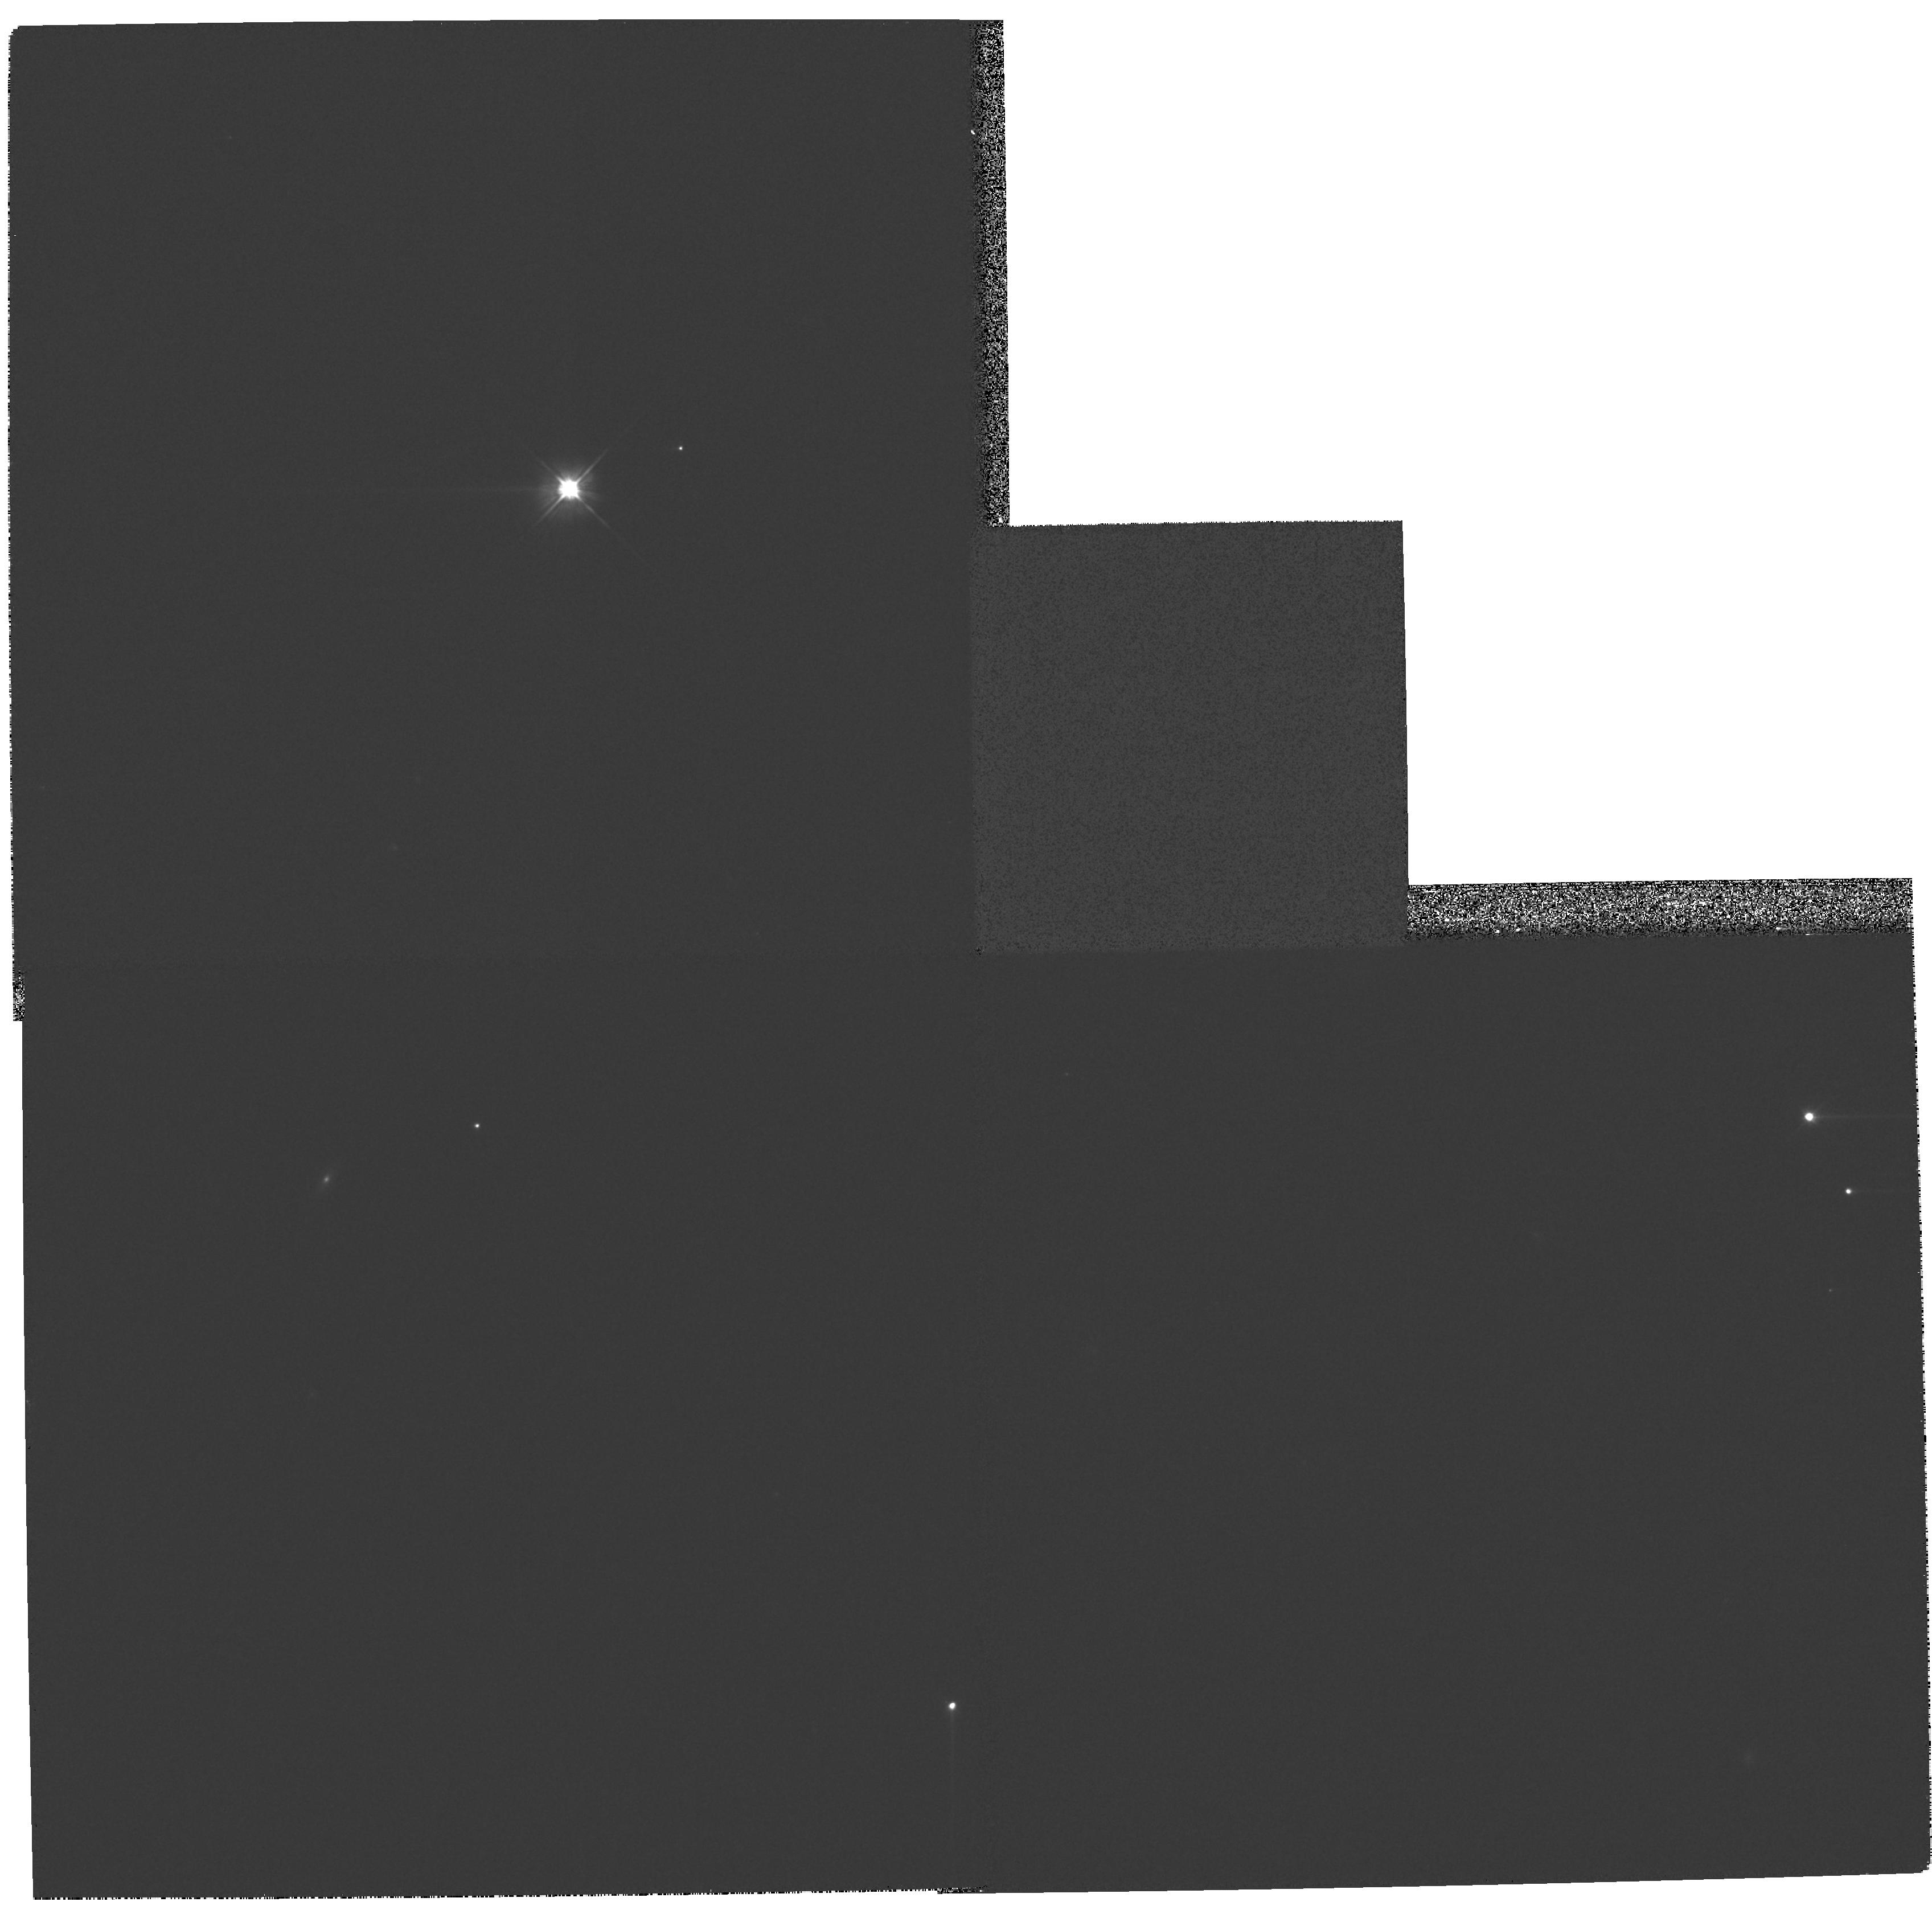
Target: GRW+70D5824
Instrument: WFPC2/PC
Filter: F606W
Exposure: 3 min
Observation ID: hst_11101_27_wfpc2_pc_f606w_ua1927

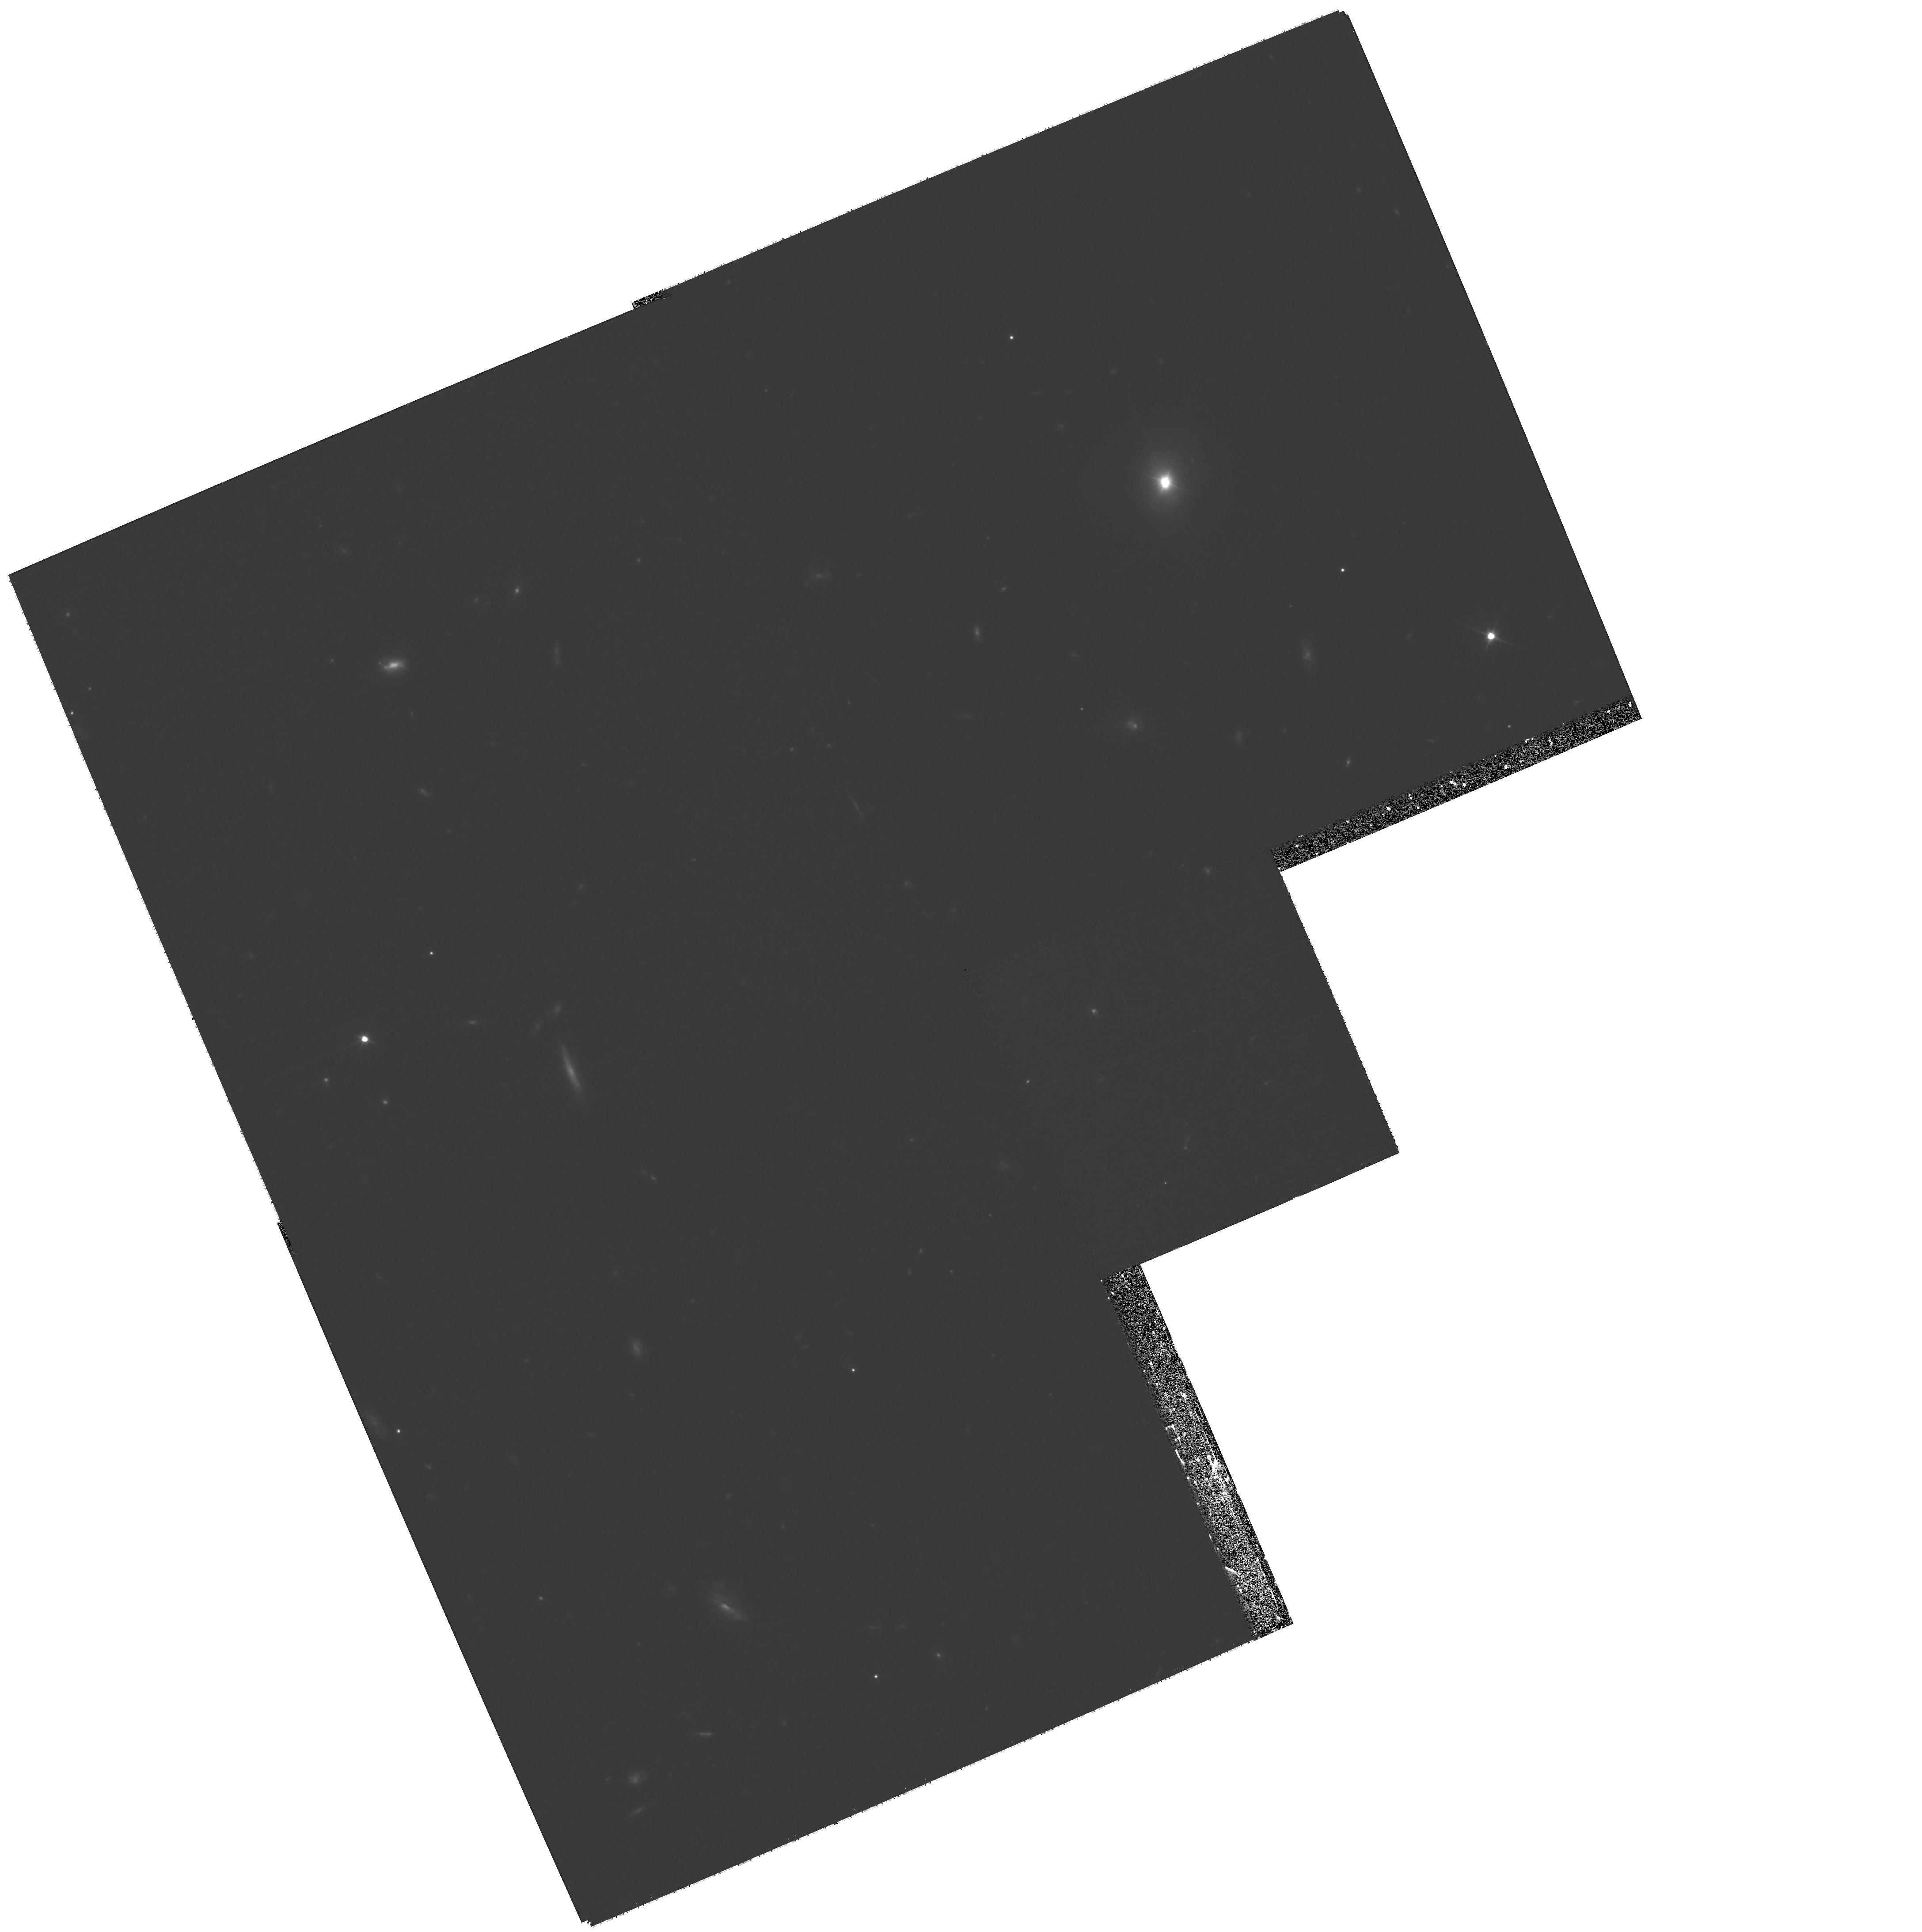
Target: PKS2355-082
Instrument: WFPC2/PC
Filter: F606W
Exposure: 1.6 h
Observation ID: hst_11101_25_wfpc2_pc_f606w_ua1925

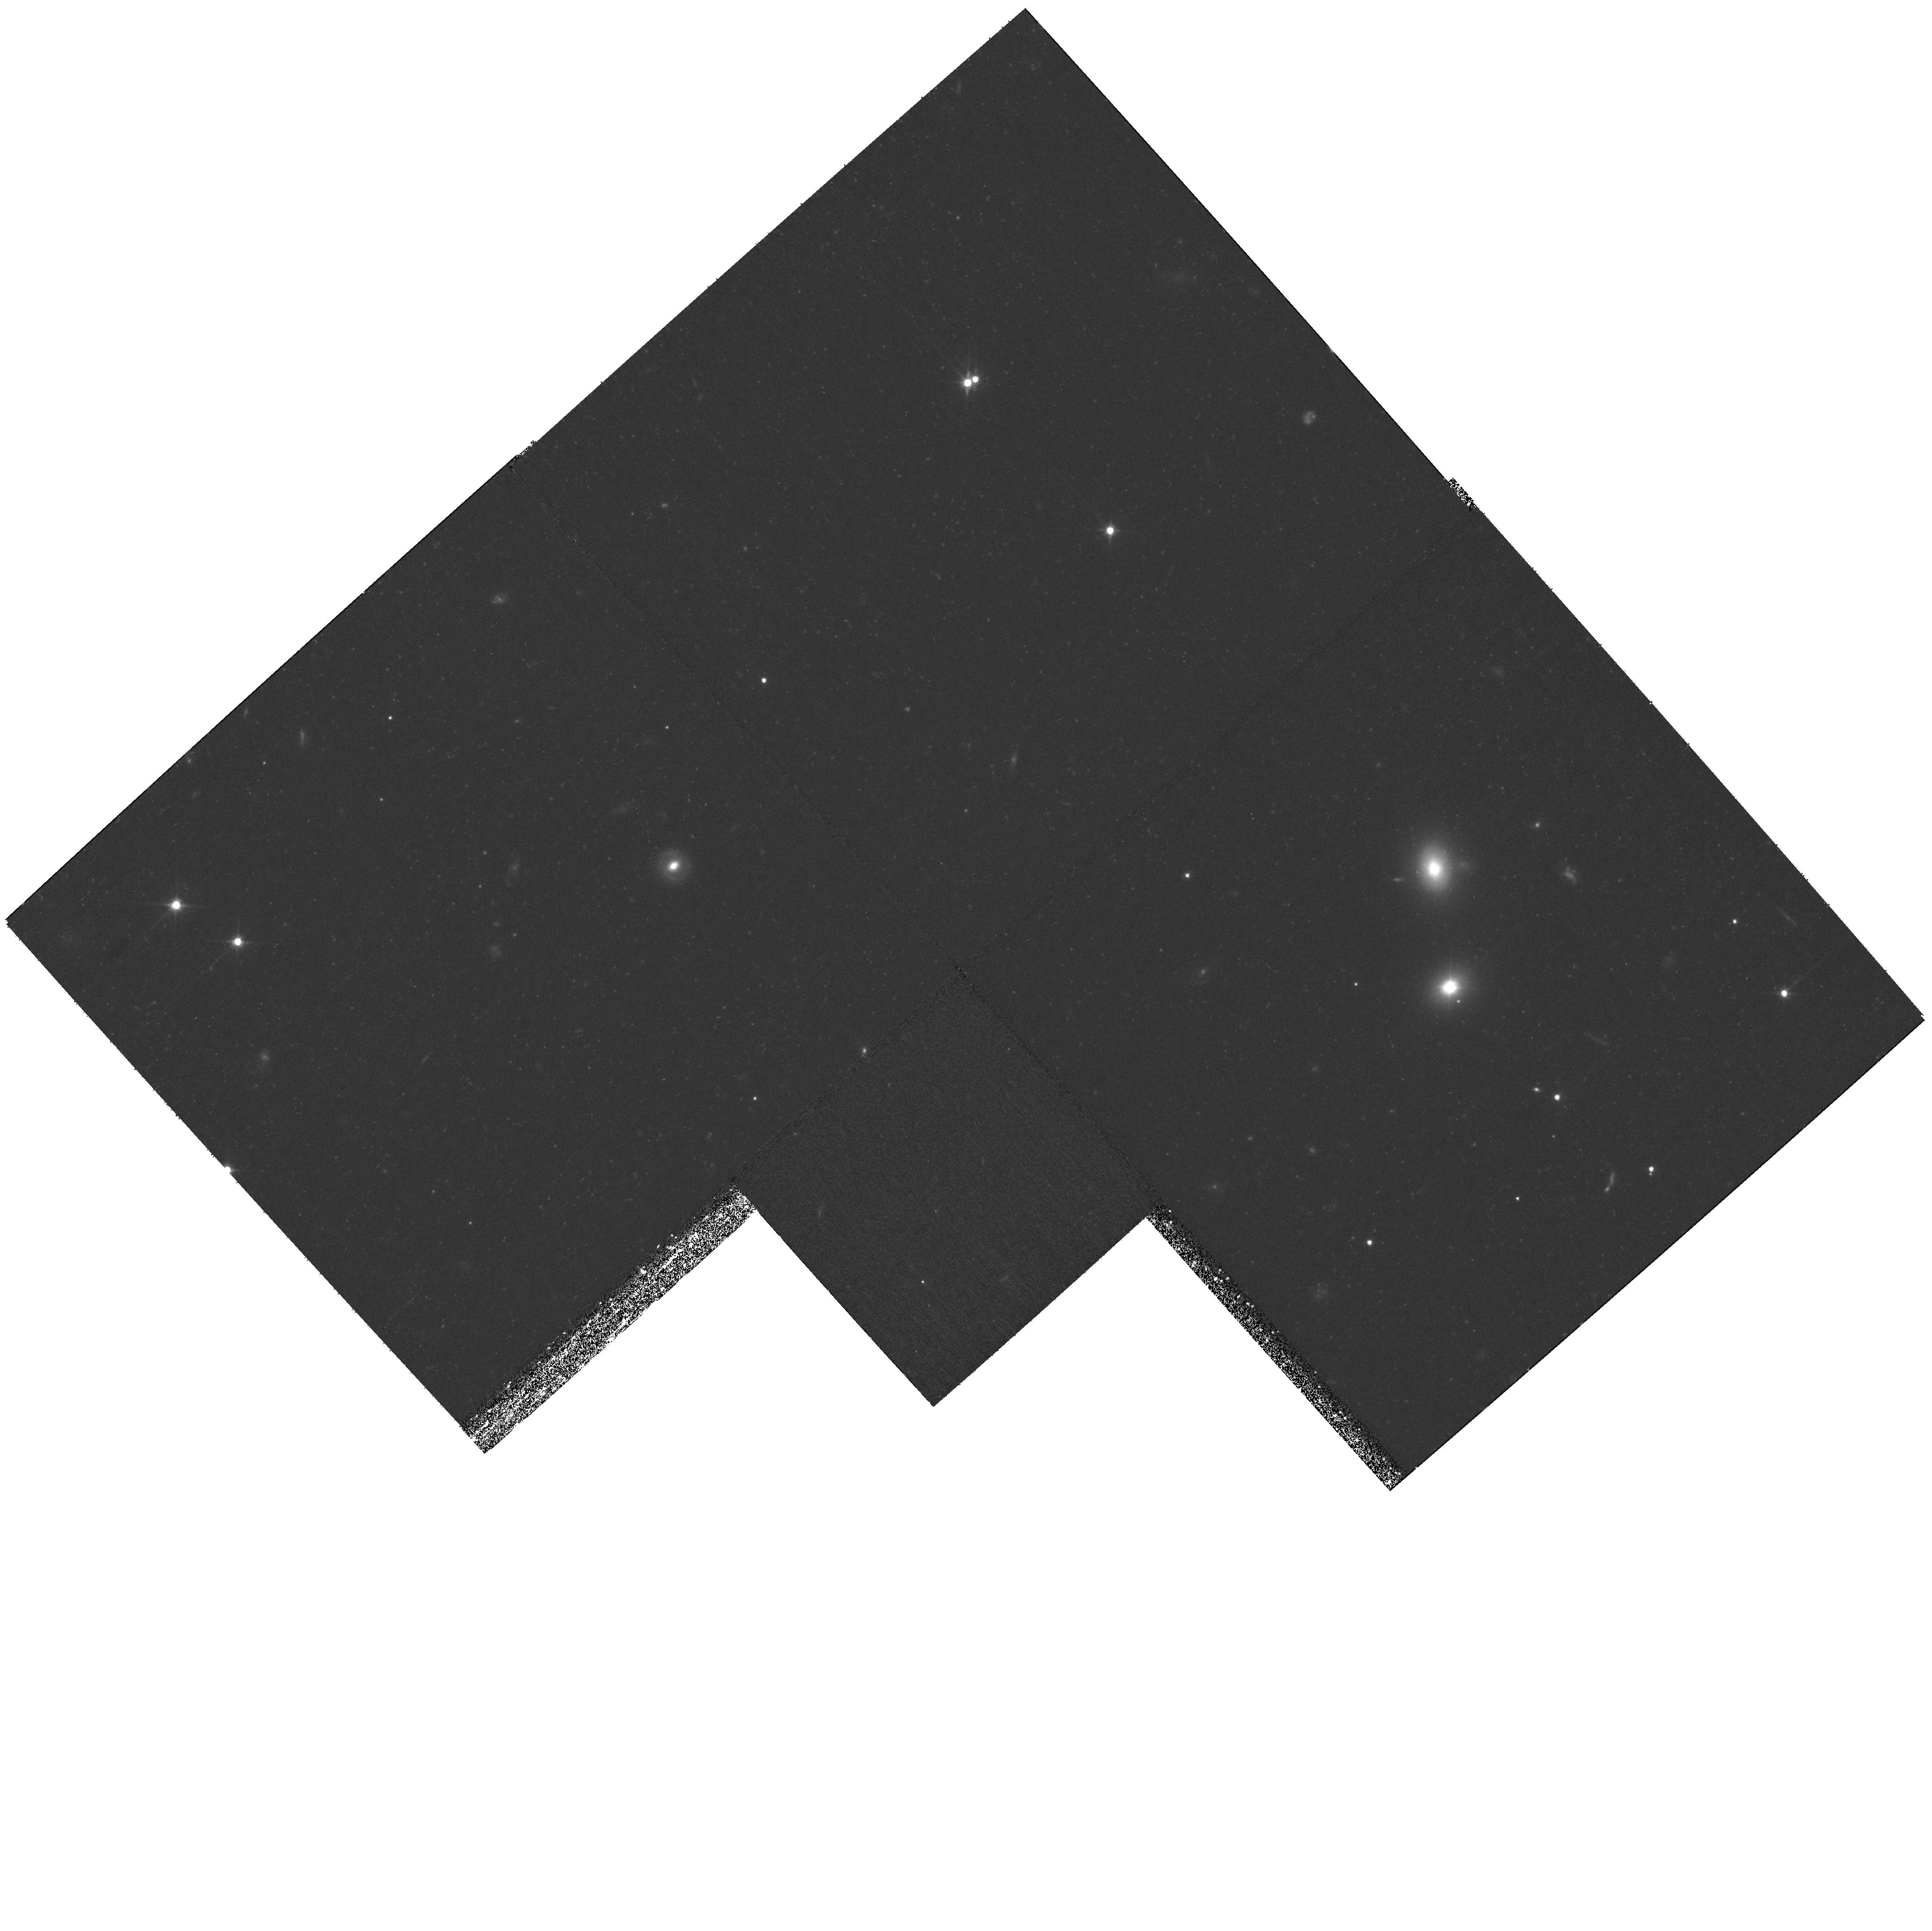
Target: Q2215-037
Instrument: WFPC2/PC
Filter: F606W
Exposure: 1 h
Observation ID: hst_11101_20_wfpc2_pc_f606w_ua1920

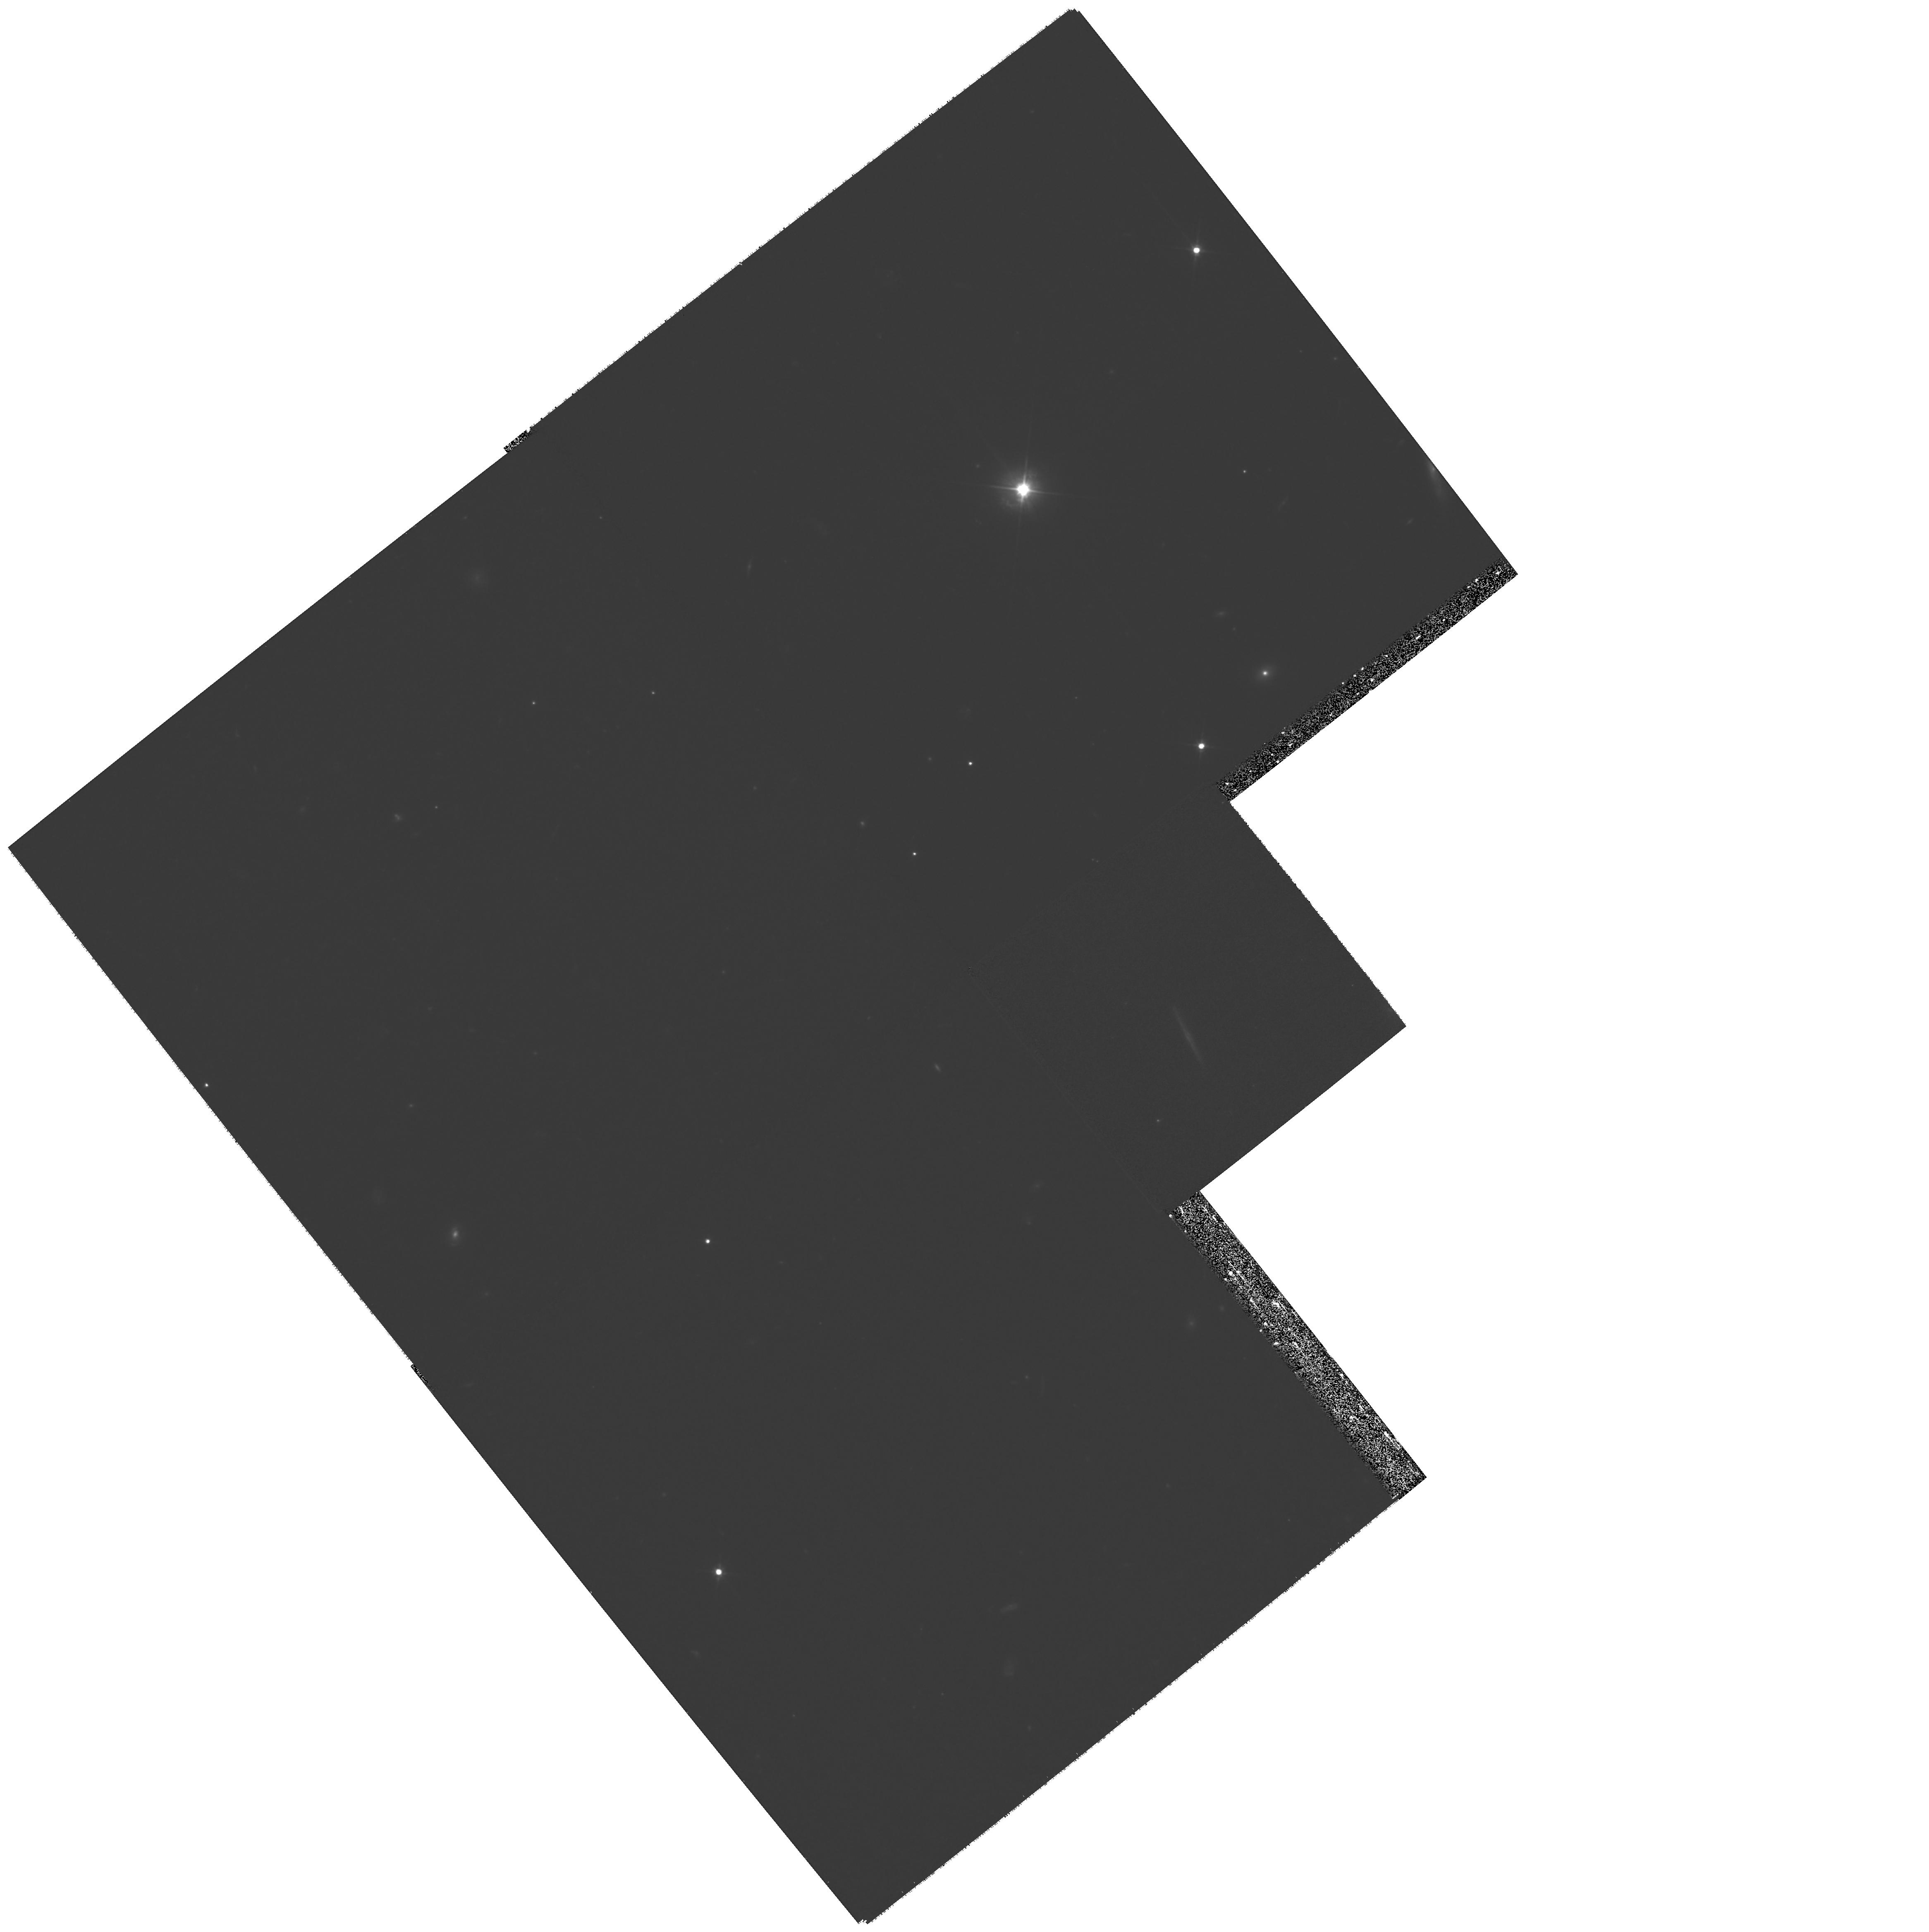
Target: PKS1004+13
Instrument: WFPC2/PC
Filter: F606W
Exposure: 1.3 h
Observation ID: hst_11101_07_wfpc2_pc_f606w_ua1907

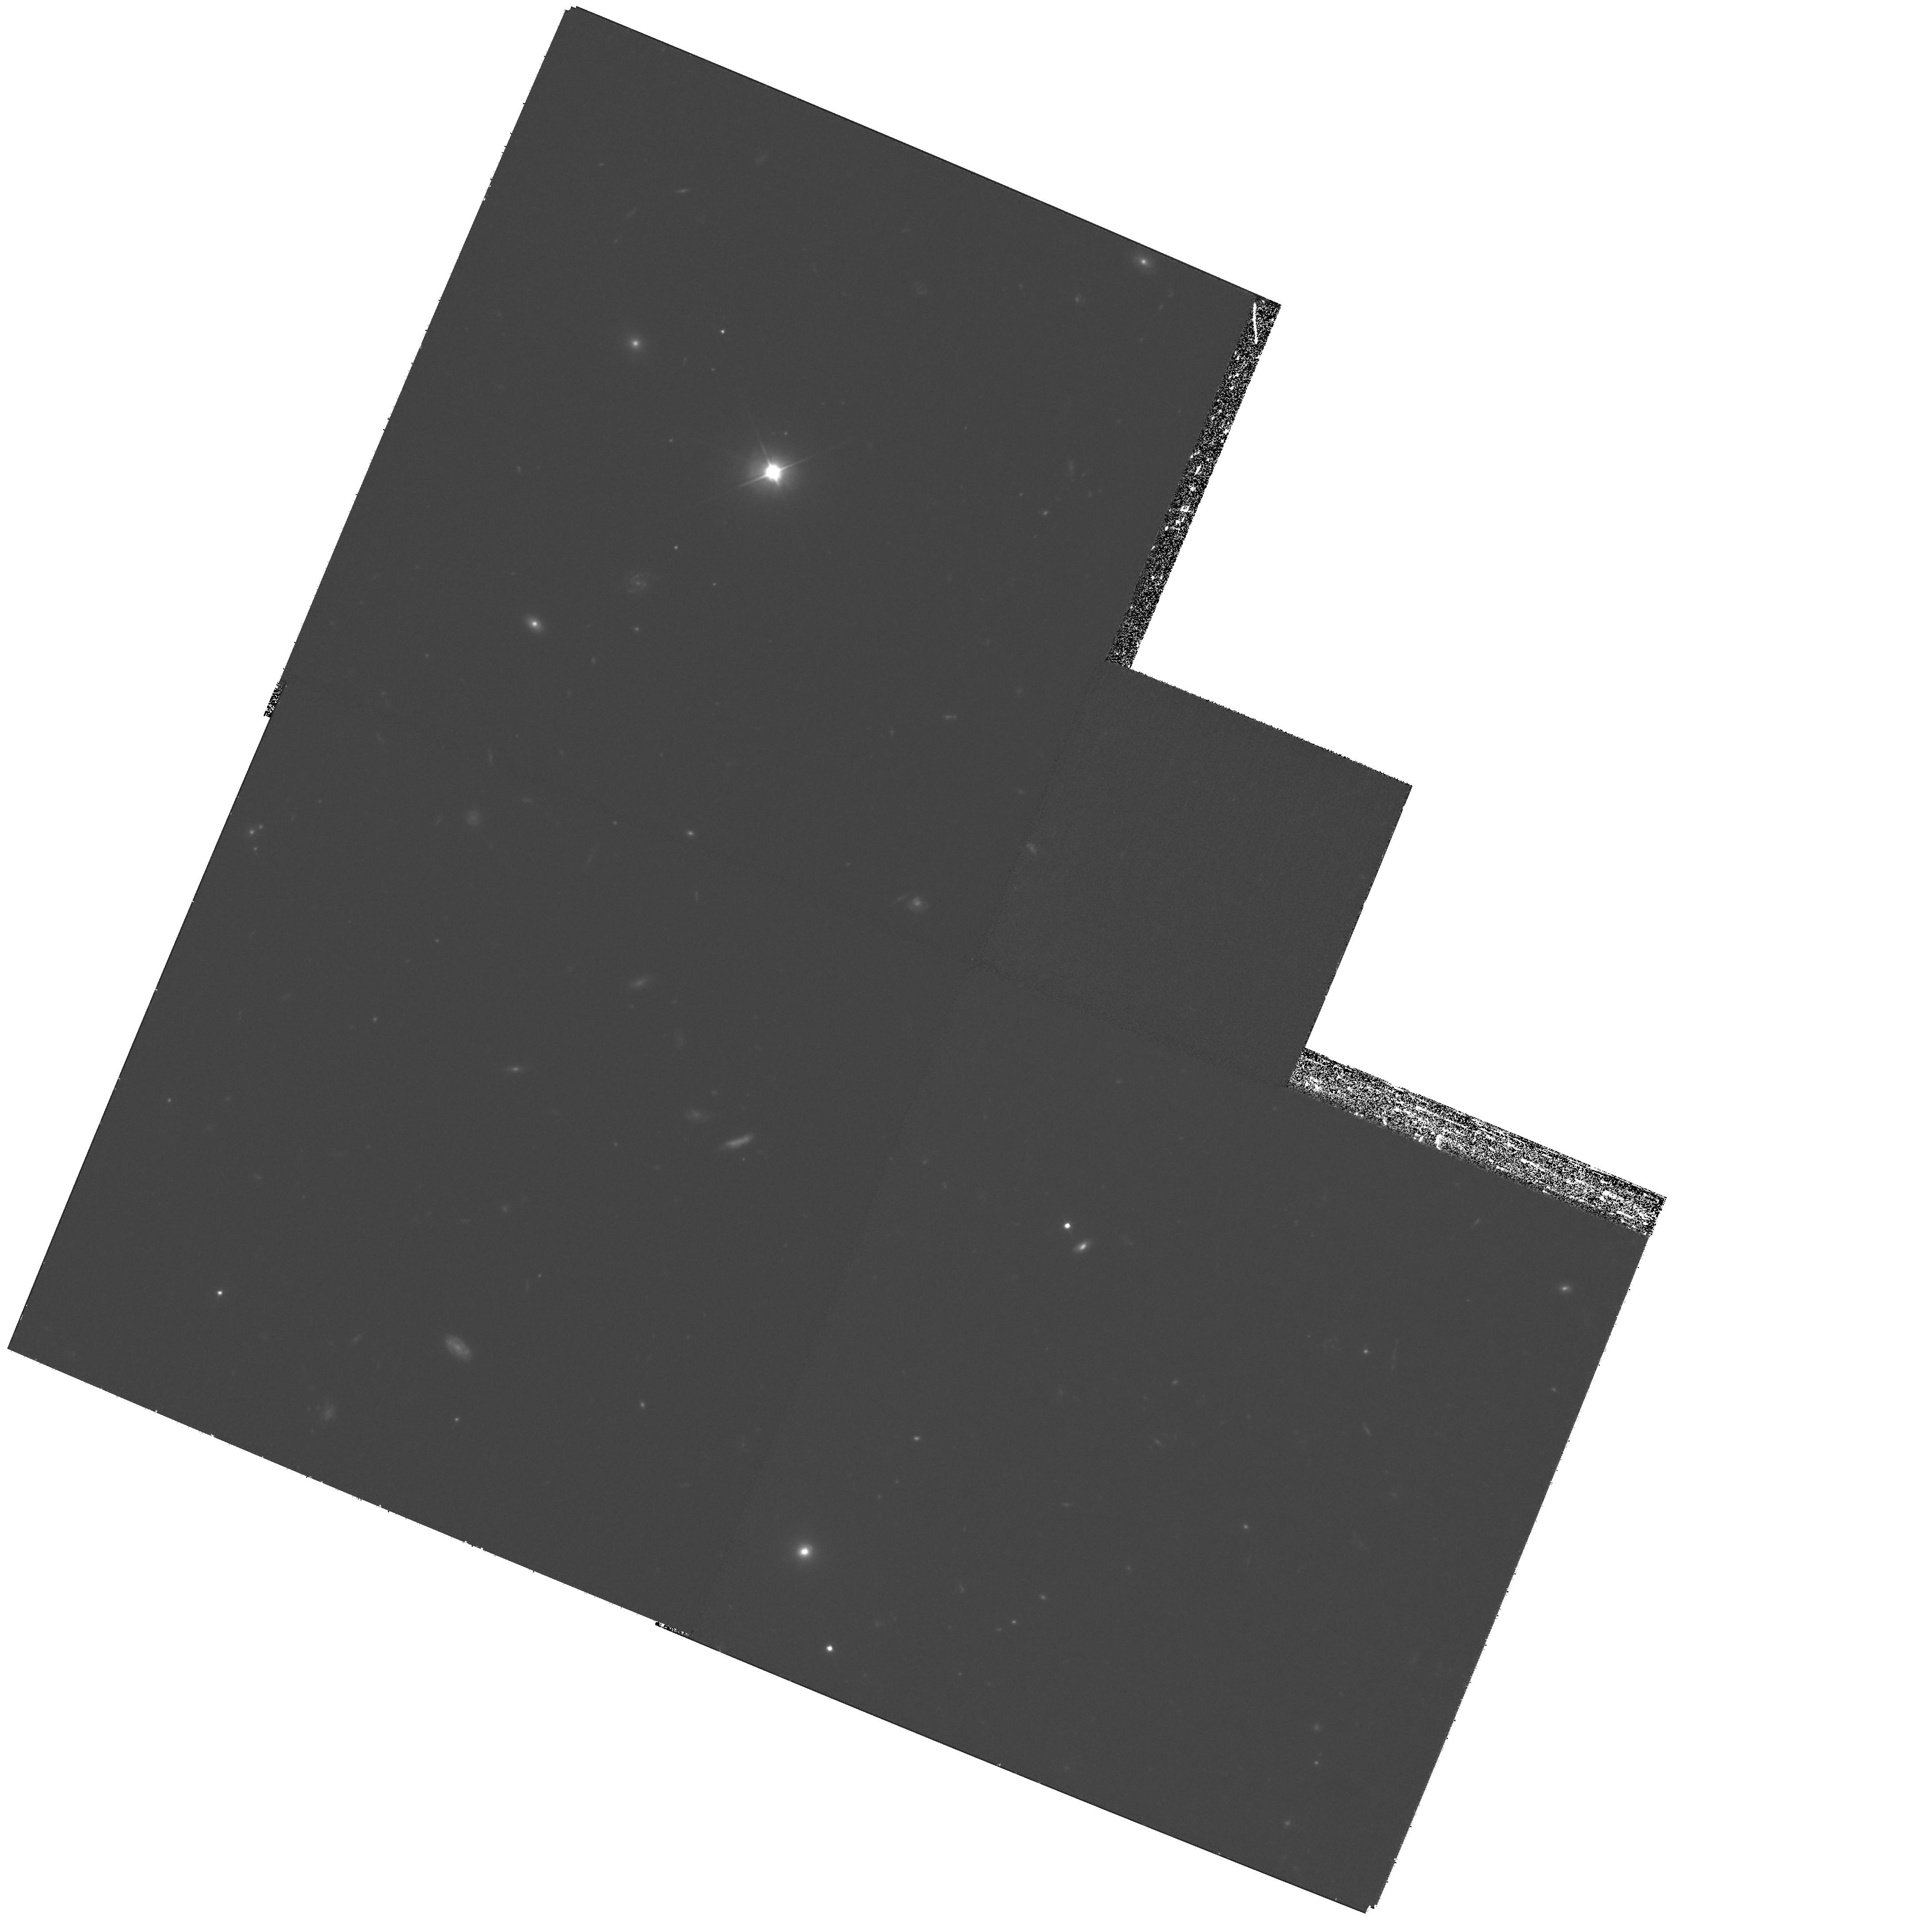
Target: PKS1217+02
Instrument: WFPC2/PC
Filter: F606W
Exposure: 1.6 h
Observation ID: hst_11101_13_wfpc2_pc_f606w_ua1913

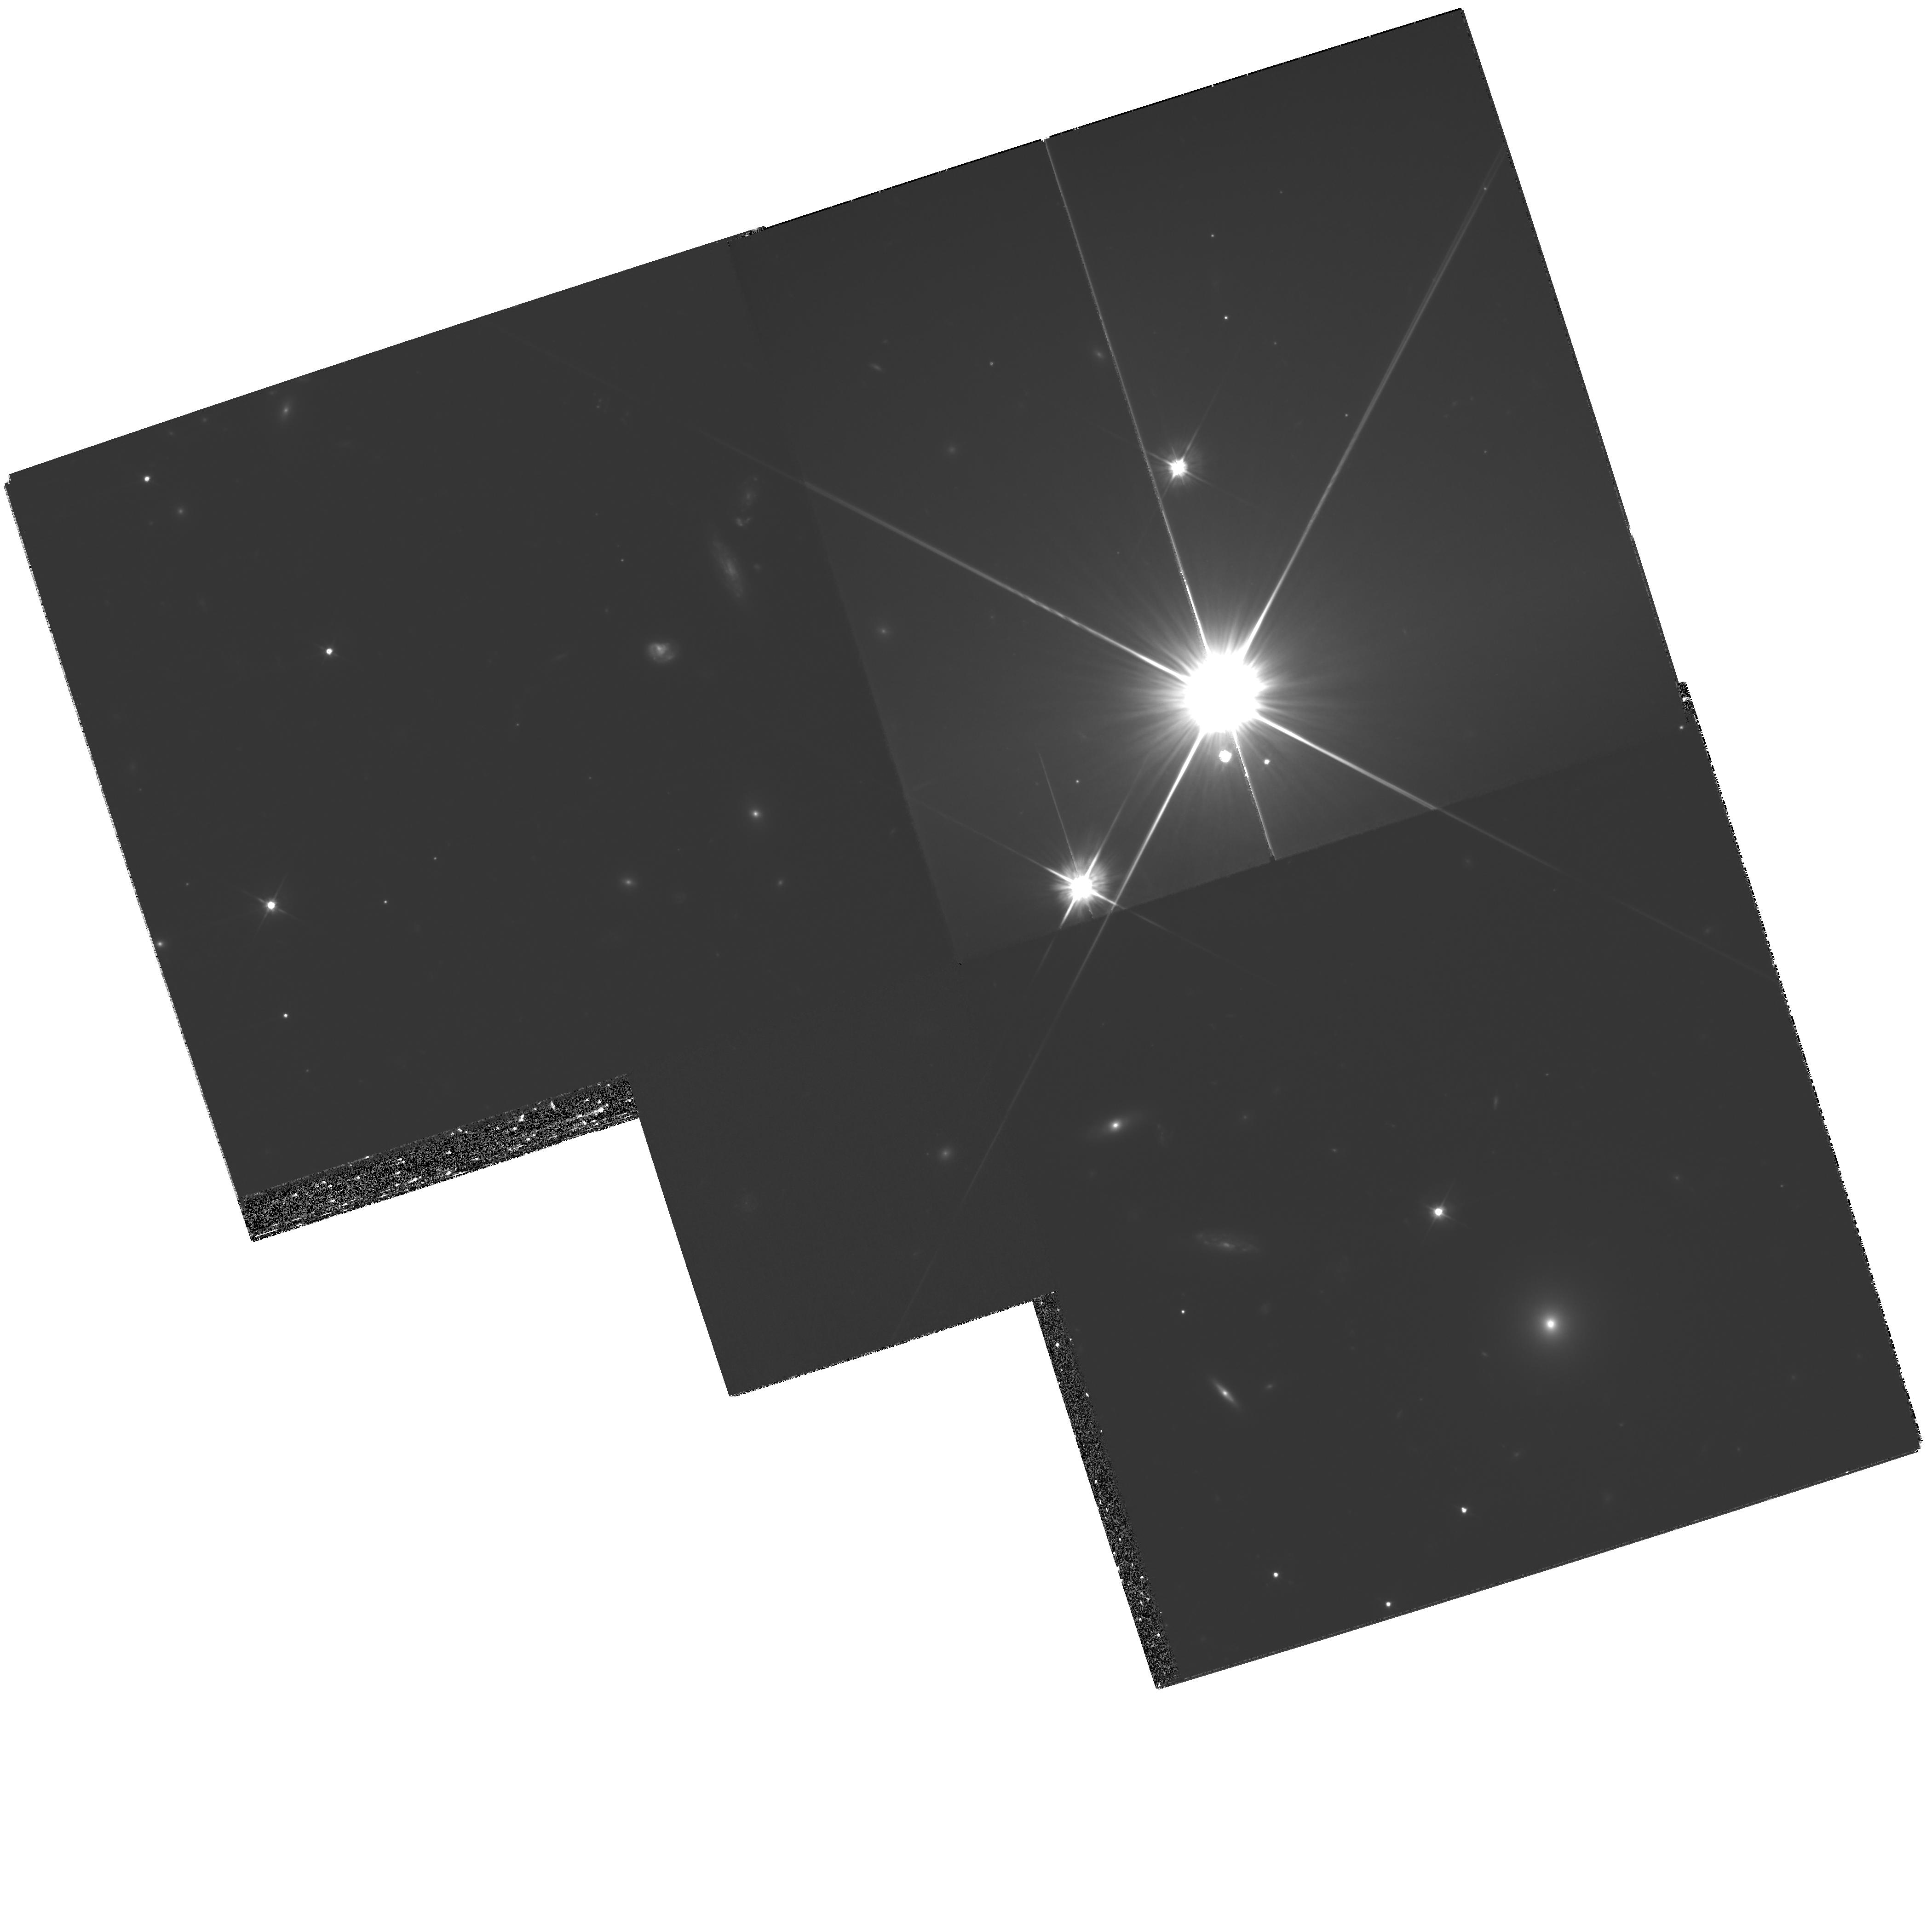
Target: 1E15498+203
Instrument: WFPC2/PC
Filter: F606W
Exposure: 1.6 h
Observation ID: hst_11101_15_wfpc2_pc_f606w_ua1915

The Relevance of Mergers for Fueling AGNs: Answers from QSO Host Galaxies (PI: Canalizo, Gabriela)

The majority of QSOs are known to reside in centers of galaxies that look like ellipticals. Numerical simulations have shown that remnants of galaxy mergers often closely resemble elliptical galaxies. However, it is still strongly debated whether the majority of QSO host galaxies are indeed the result of relatively recent mergers or whether they are completely analogous to inactive ellipticals to which nothing interesting has happened recently. To address this question, we recently obtained deep HST ACS images for five QSO host galaxies that were classified morphologically as ellipticals (GO-10421). This pilot study revealed striking signs of tidal interactions such as ripples, tidal tails, and warped disks that were not detected in previous studies. Our observations show that at least some "elliptical" QSO host galaxies are the products of relatively recent merger events rather than old galaxies formed at high redshift. However, the question remains whether the host galaxies of classical QSOs are truly distinct from inactive ellipticals and whether there is a connection between the merger events we detect and the current nuclear activity. We must therefore place our results into a larger statistical context. We are currently conducting an HST archival study of inactive elliptical galaxies (AR-10941) to form a control sample. We now propose to obtain deep HST/WFPC2 images of 13 QSOs whose host galaxies are classified as normal ellipticals. Comparing the results for both samples will help us determine whether classical QSOs reside in normal elliptical galaxies or not. Our recent pilot study of five QSOs indicates that we can expect exciting results and deep insights into the host galaxy morphology also for this larger sample of QSOs. A statistically meaningful sample will help us determine the true fraction of QSO hosts that suffered strong tidal interactions and thus, whether a merger is indeed a requirement to trigger nuclear activity in the most luminous AGNs. In addition to our primary science observations with WFPC2, we will obtain NICMOS3 parallel observations with the overall goal to select and characterize galaxy populations at high redshifts. The imaging will be among the deepest NICMOS images: These NICMOS images are expected to go to a limit a little over 1 magnitude brighter than HUDF-NICMOS data, but over 13 widely separated fields, with a total area about 1.5 times larger than HUDF-NICMOS. This separation means that the survey will tend to average out effects of cosmic varience. The NICMOS3 images will have sufficient resolution for an initial characterization of galaxy morphologies, which is currently one of the most active and promising areas in approaching the problem of the formation of the first massive galaxies. The depth and area coverage of our proposed NICMOS observations will also allow a careful study of the mass function of galaxies at these redshifts. This provides a large and unbiased sample, selected in terms of stellar mass and unaffected by cosmic variance, to study the on-going star formation activity as a function of mass (i.e. integrated star formation) at this very important epoch.